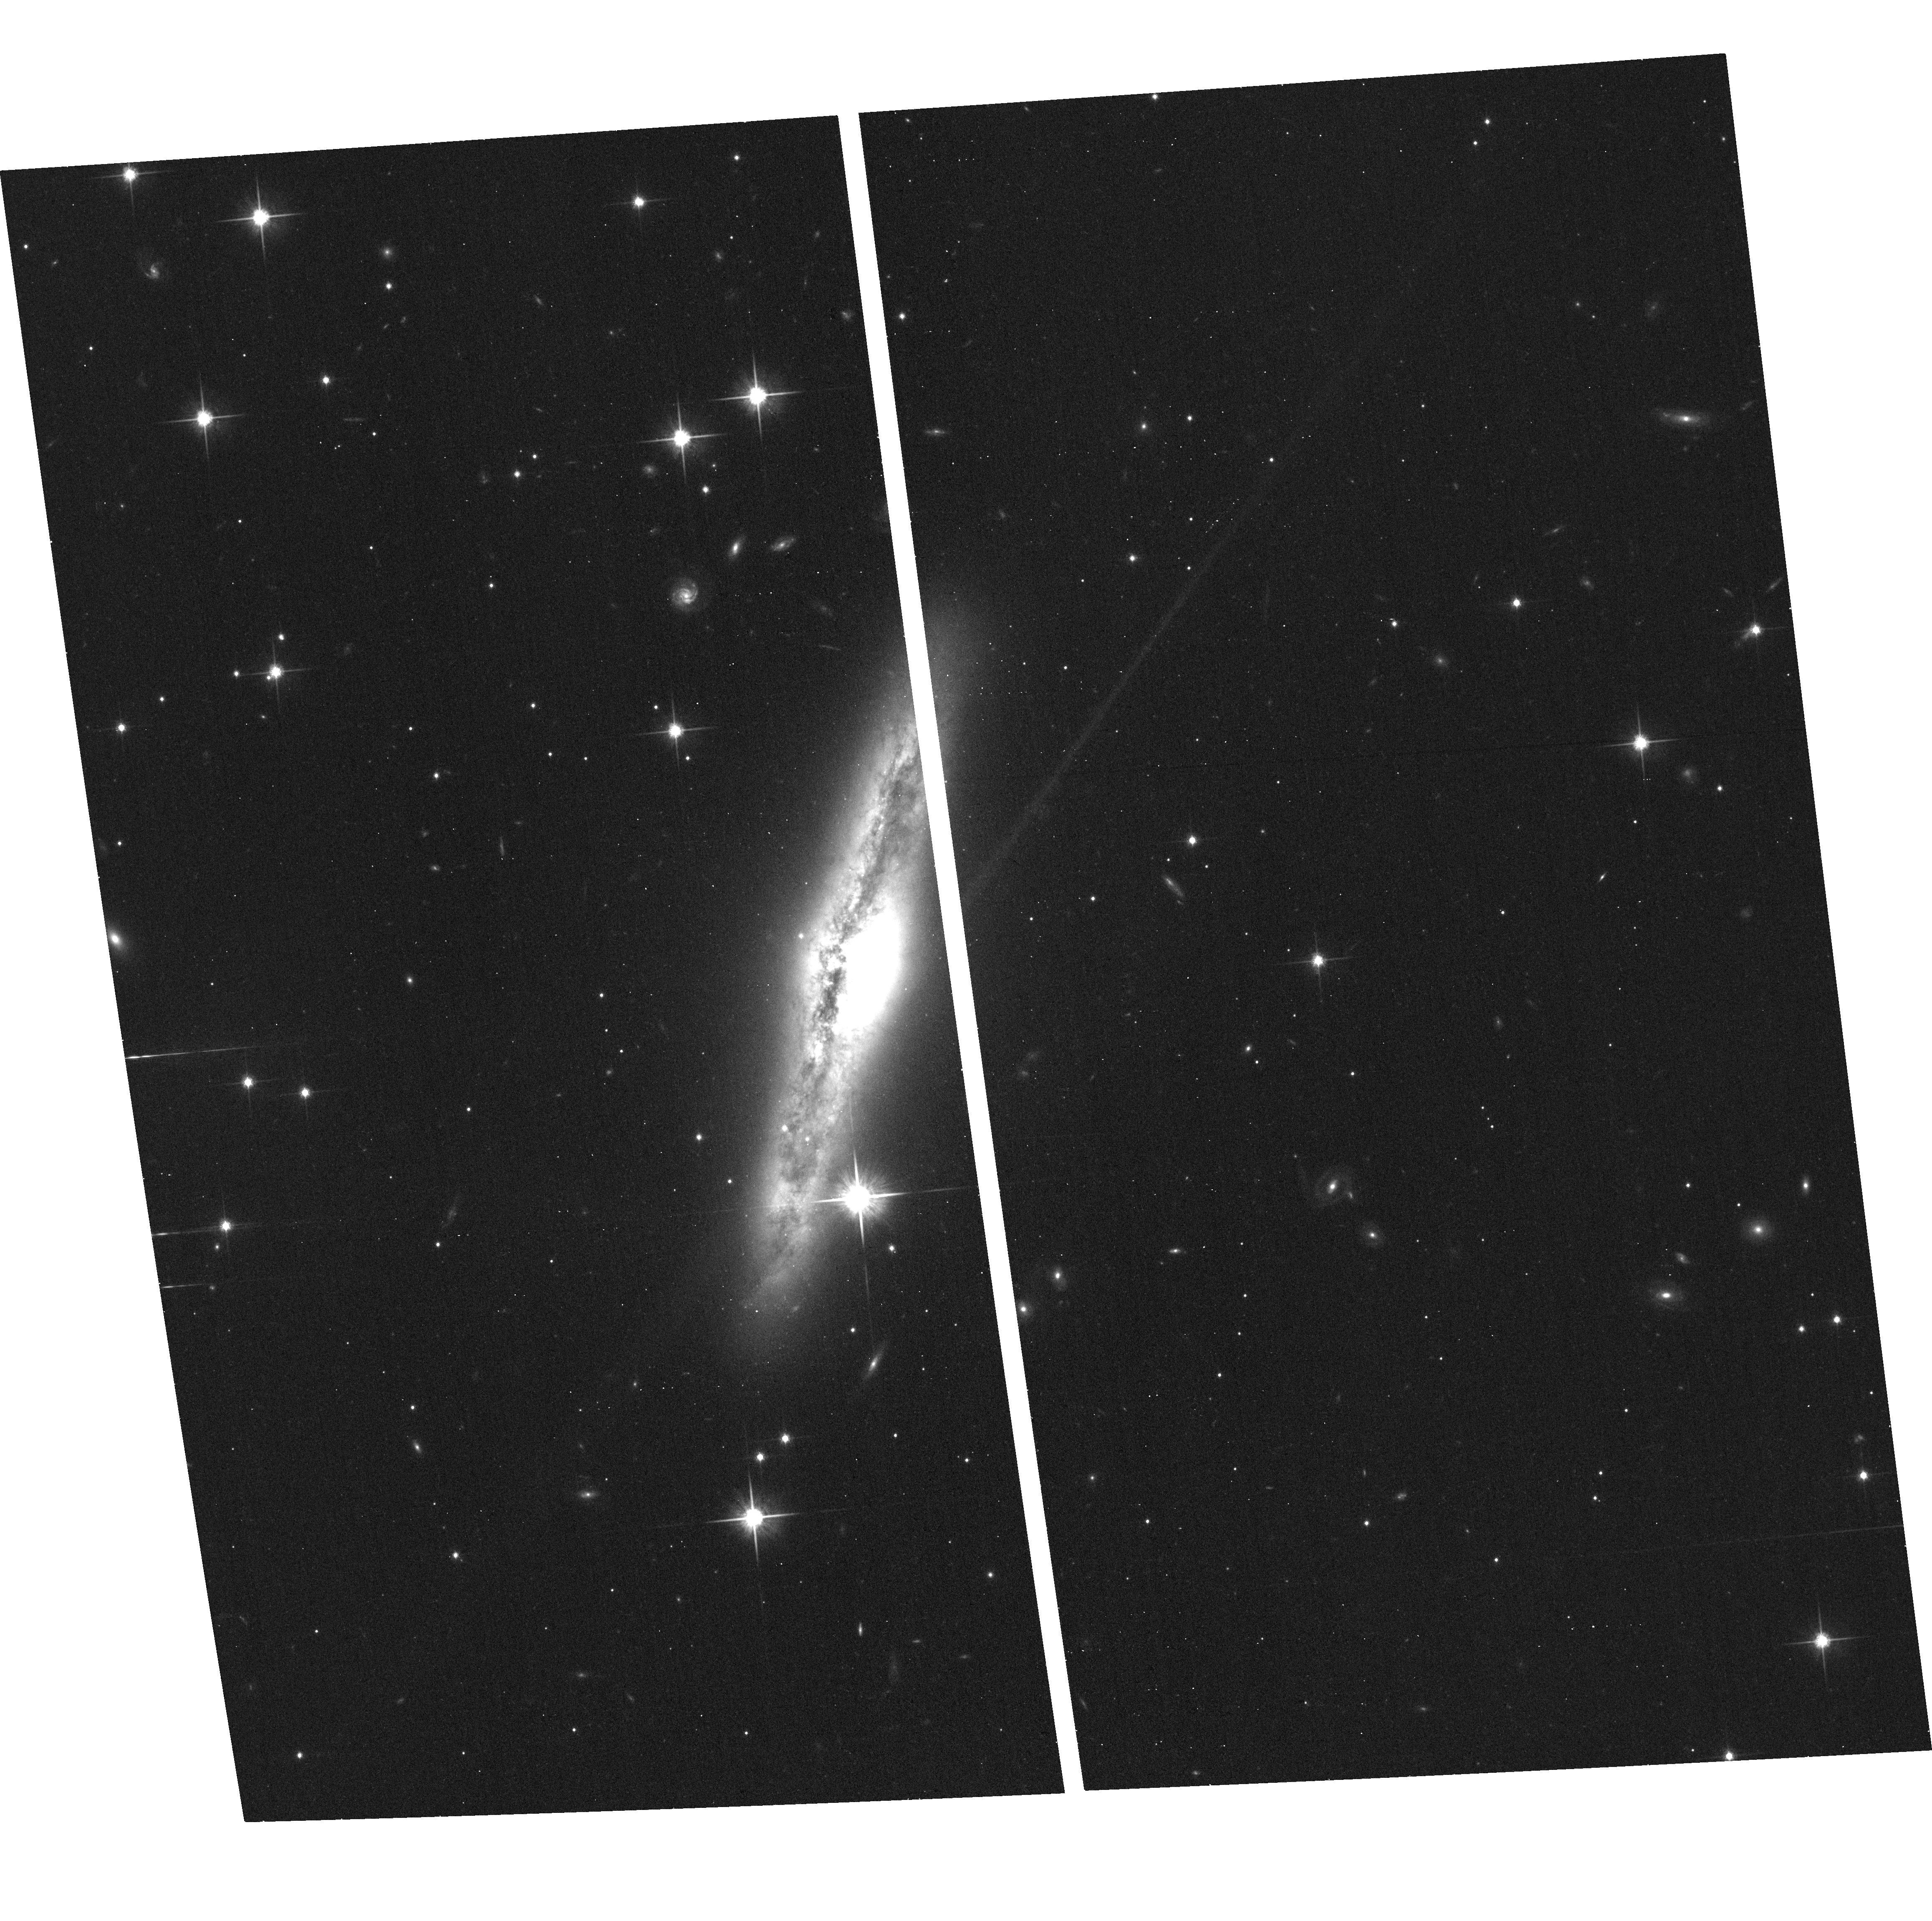
Target: IR05414+5840
Instrument: ACS/WFC
Filter: F814W
Exposure: 10 min
Observation ID: hst_11604_12_acs_wfc_f814w_jb6e12

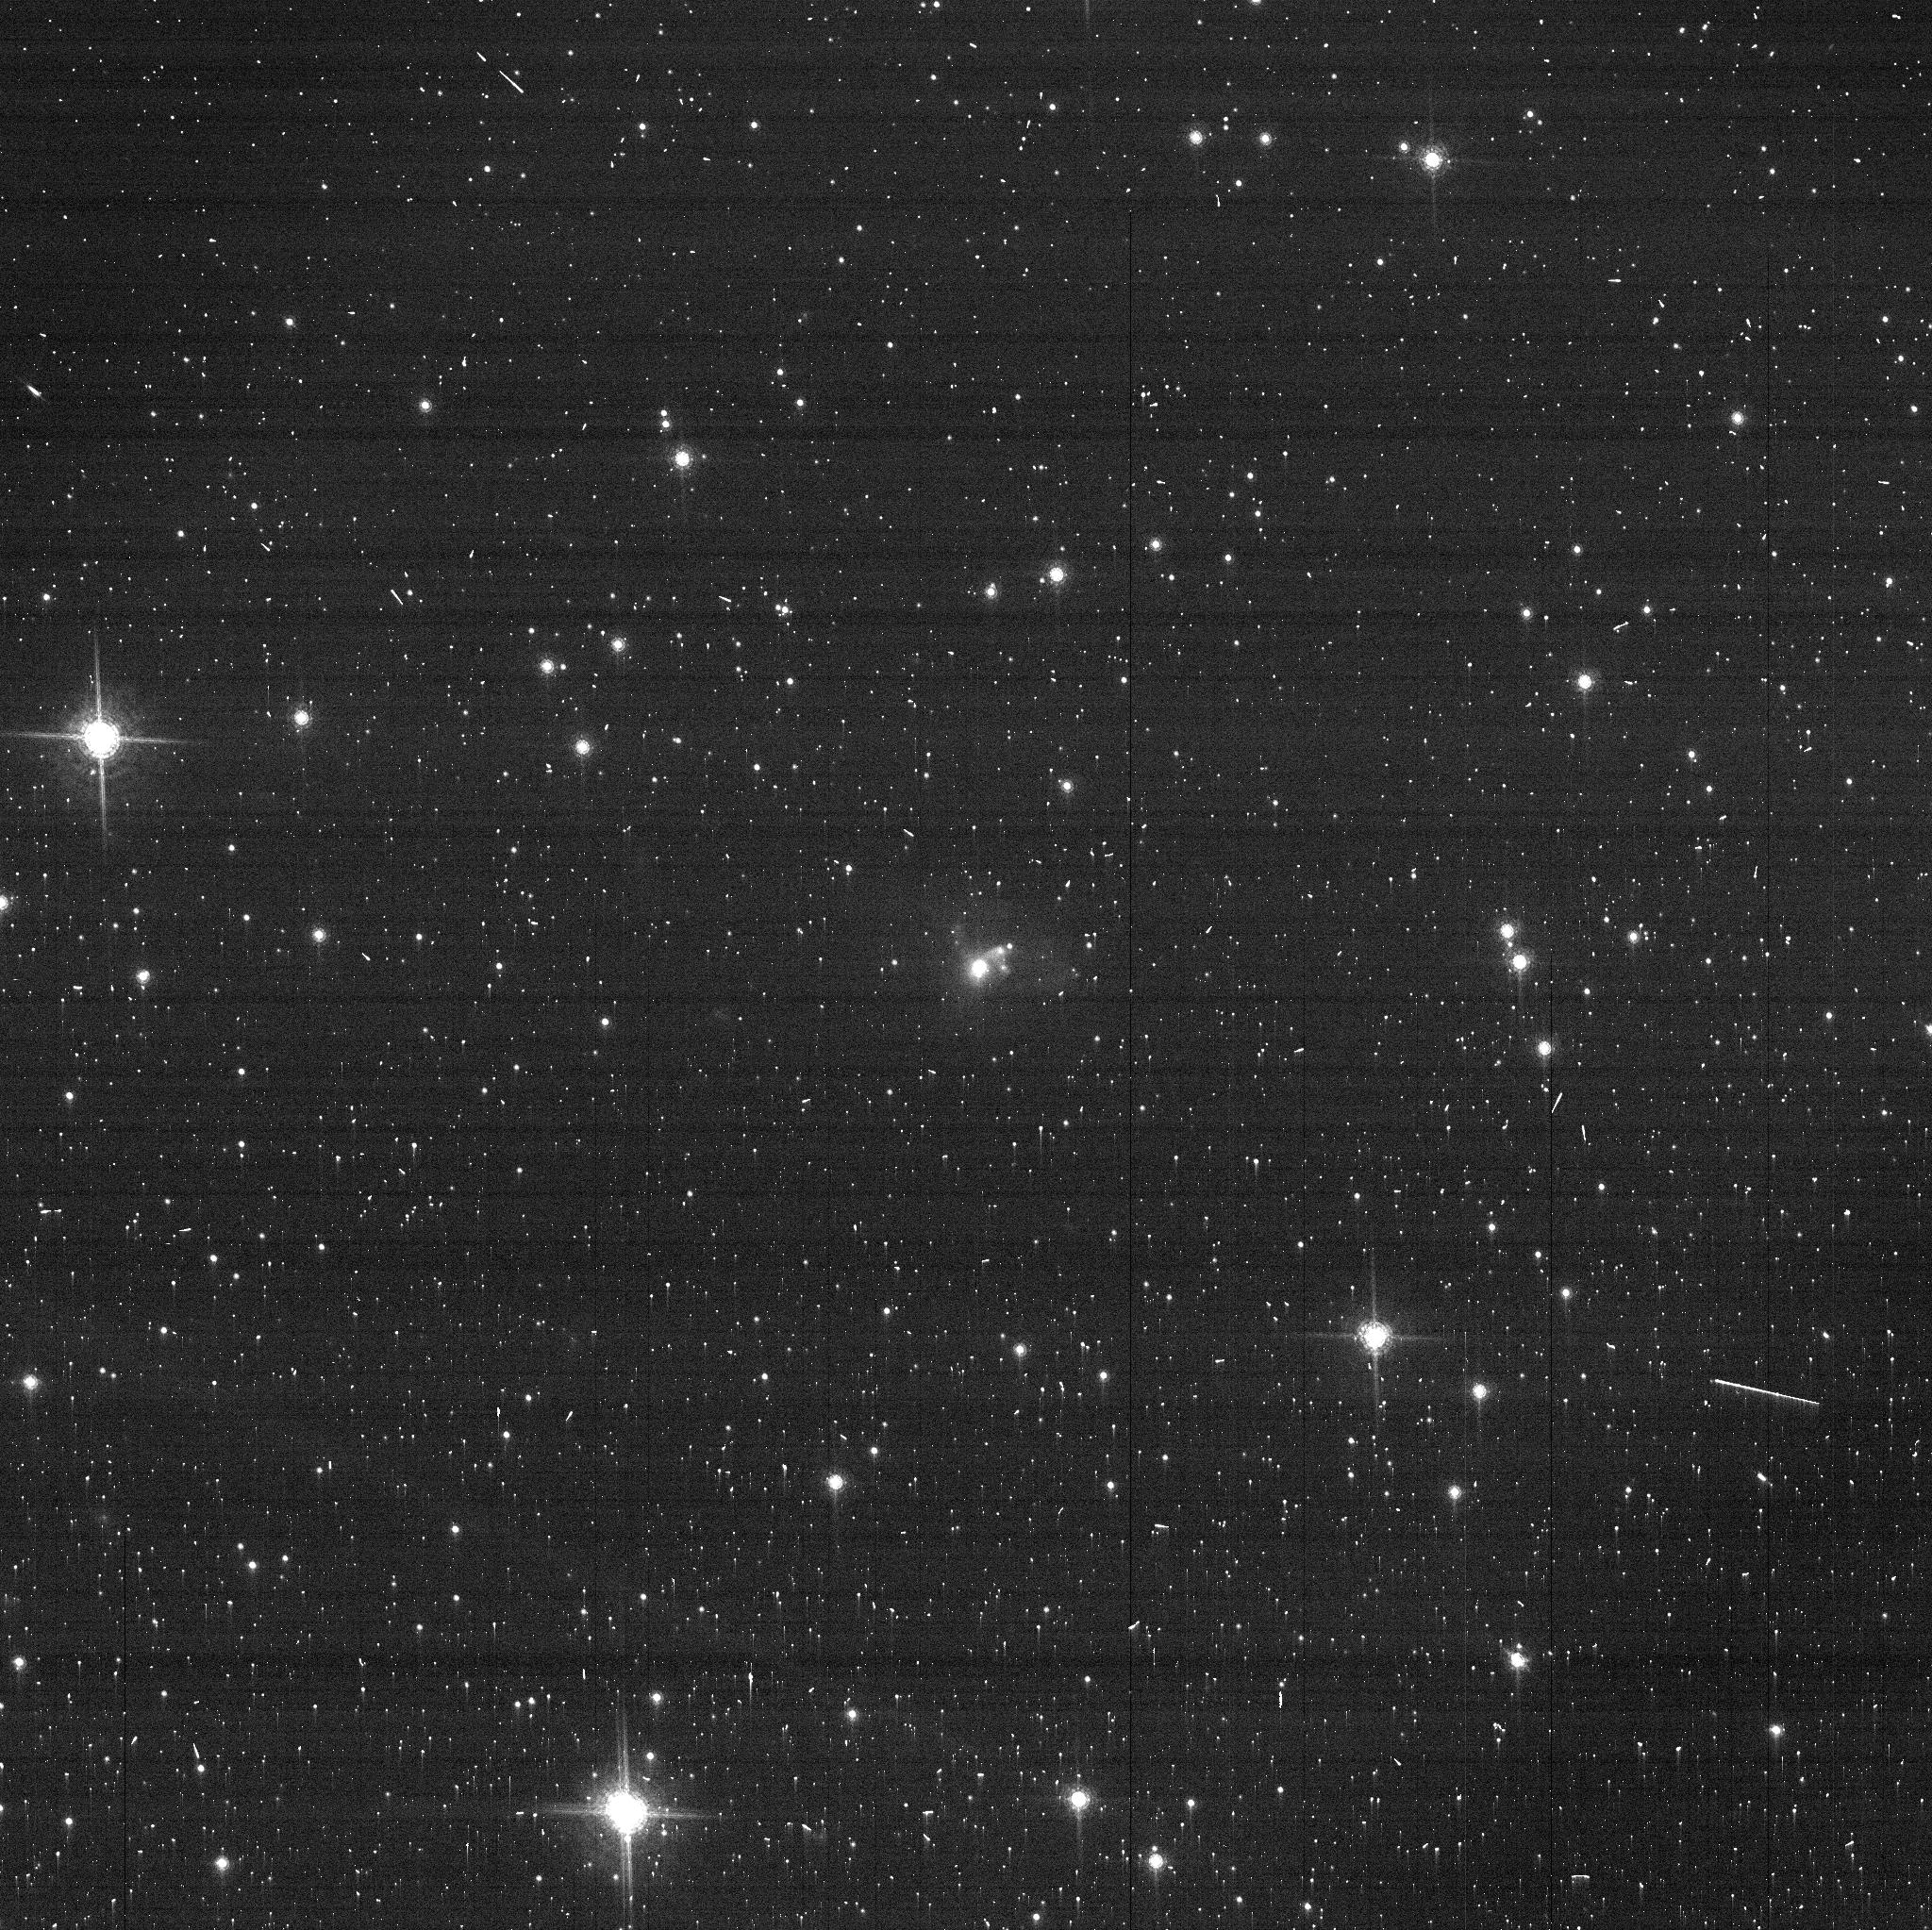
Target: IR19154+2704
Instrument: ACS/WFC
Filter: FR914M
Exposure: 3 min
Observation ID: jb6e80aqq

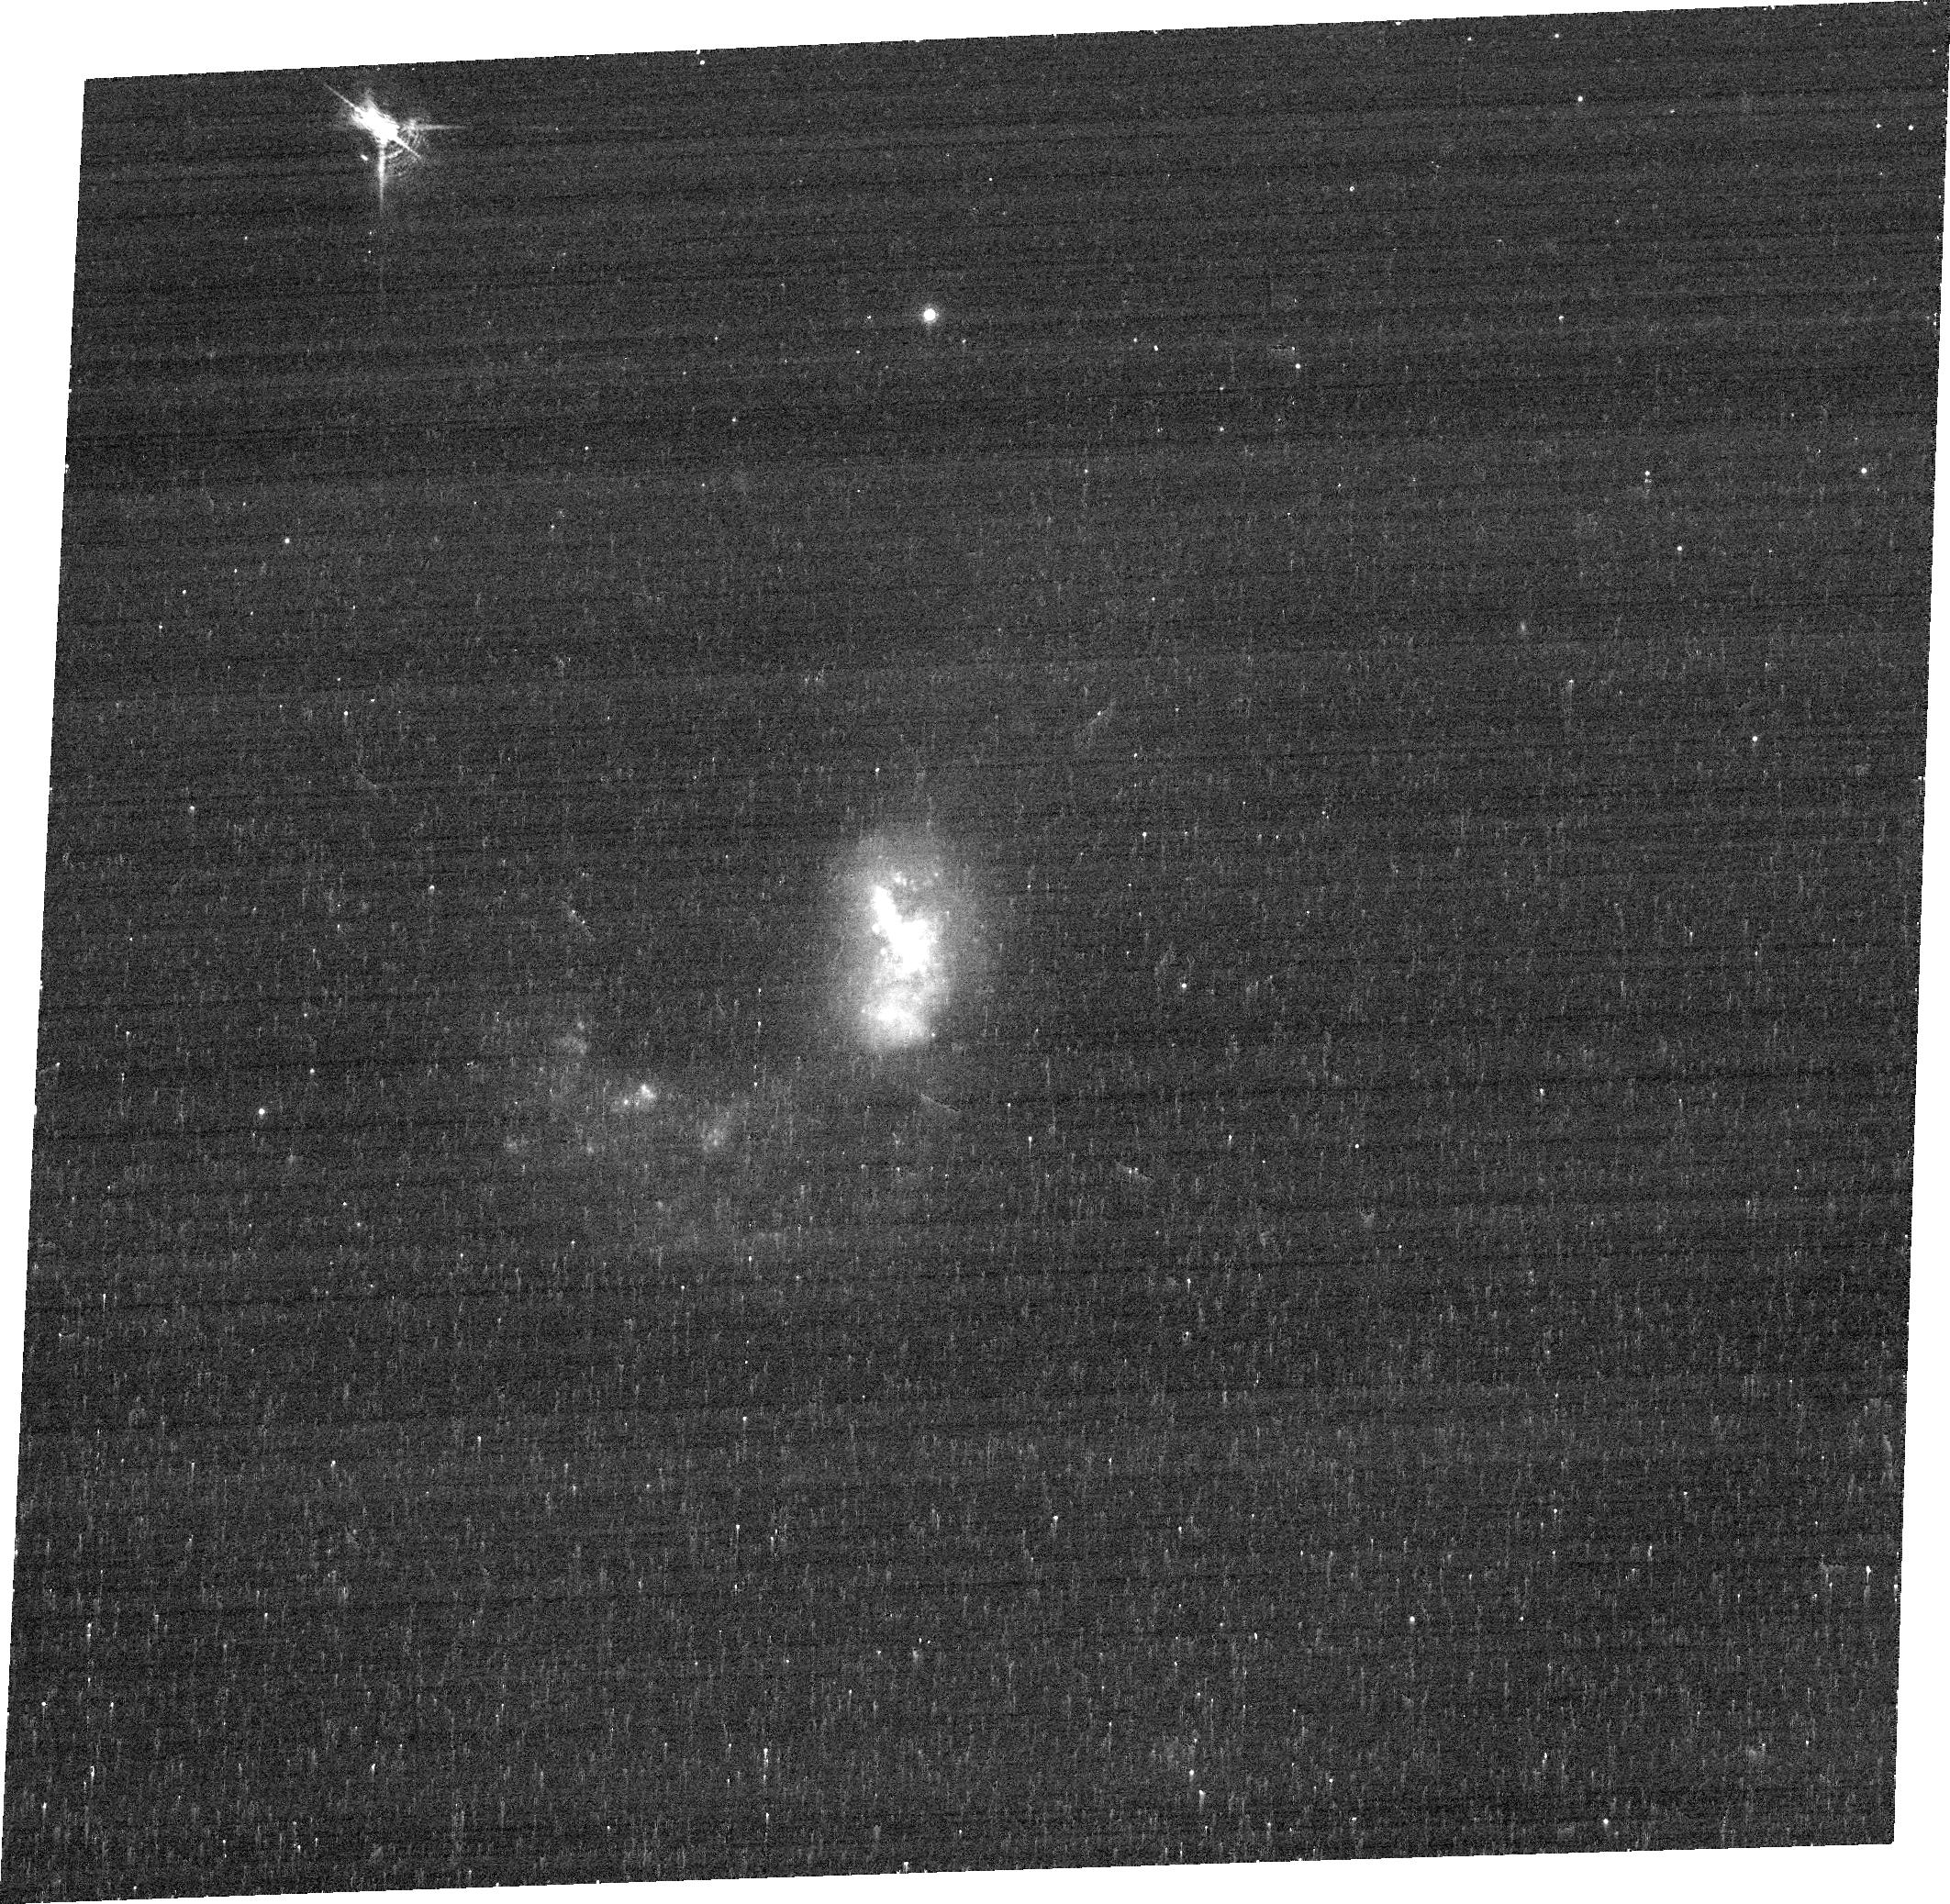
Target: IR10039-3338
Instrument: ACS/WFC
Filter: FR656N
Exposure: 10 min
Observation ID: jb6e27010

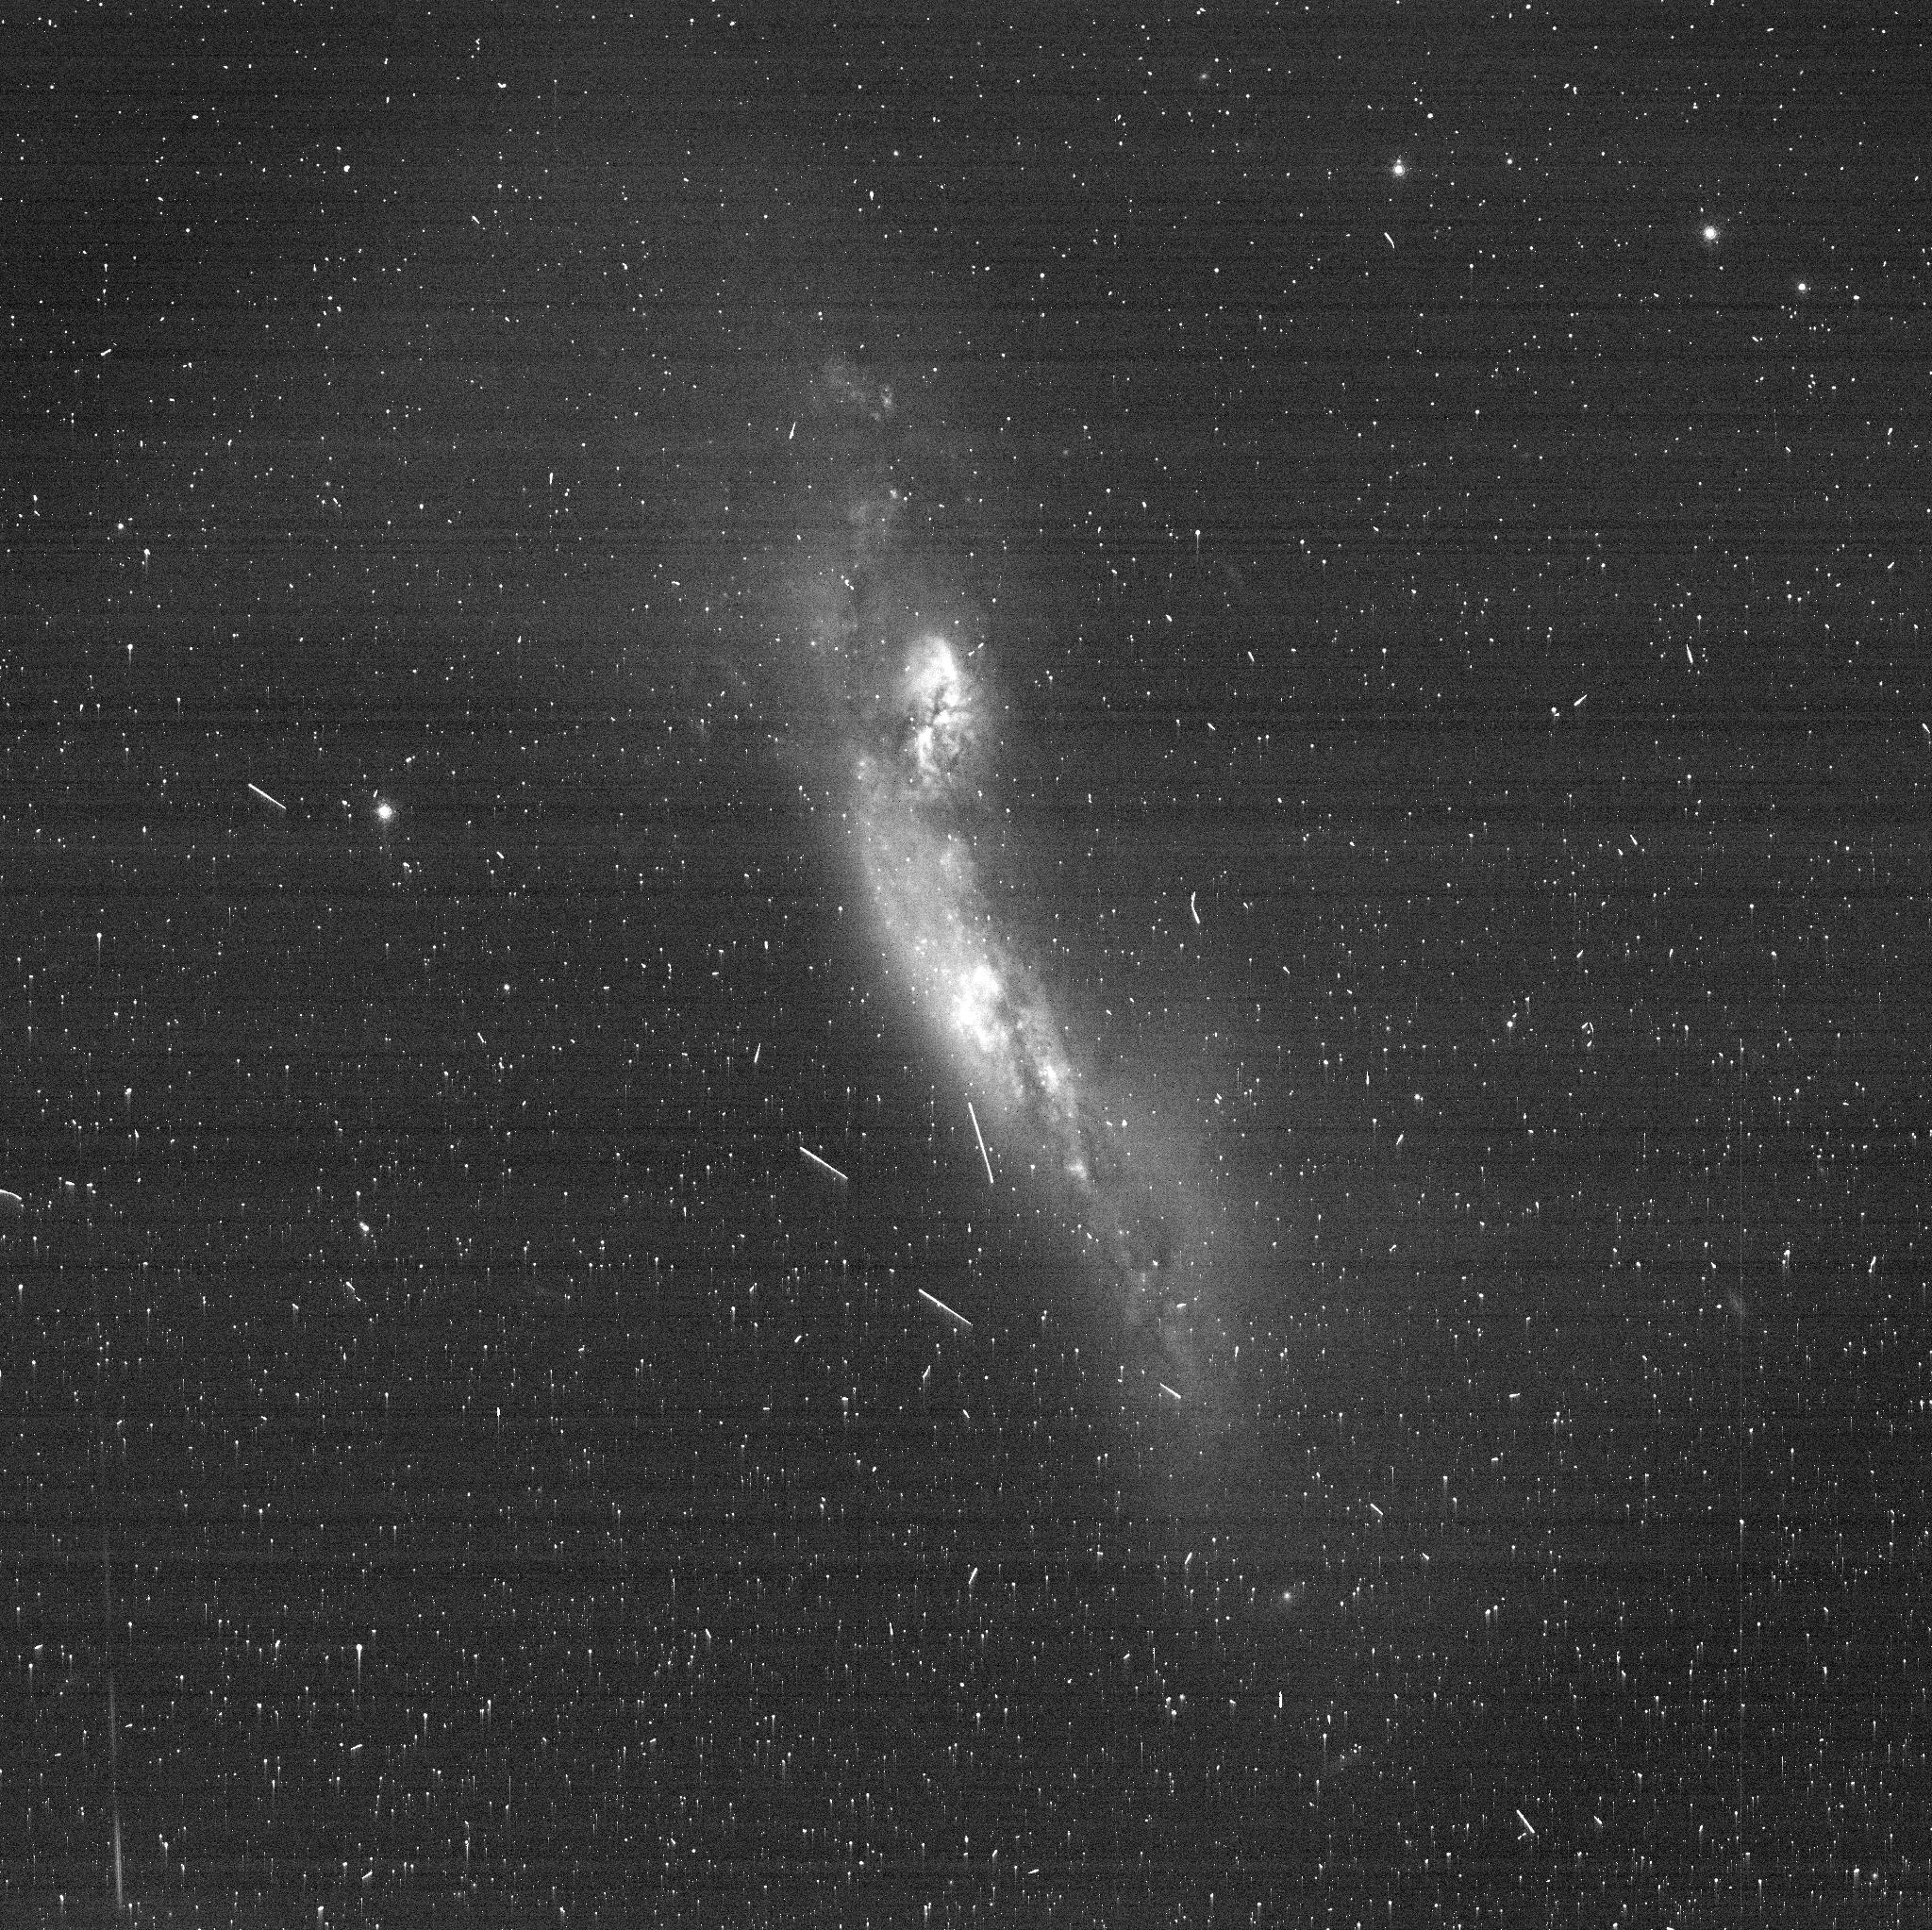
Target: IR17526+3253
Instrument: ACS/WFC
Filter: FR914M
Exposure: 3 min
Observation ID: jb6e57iwq

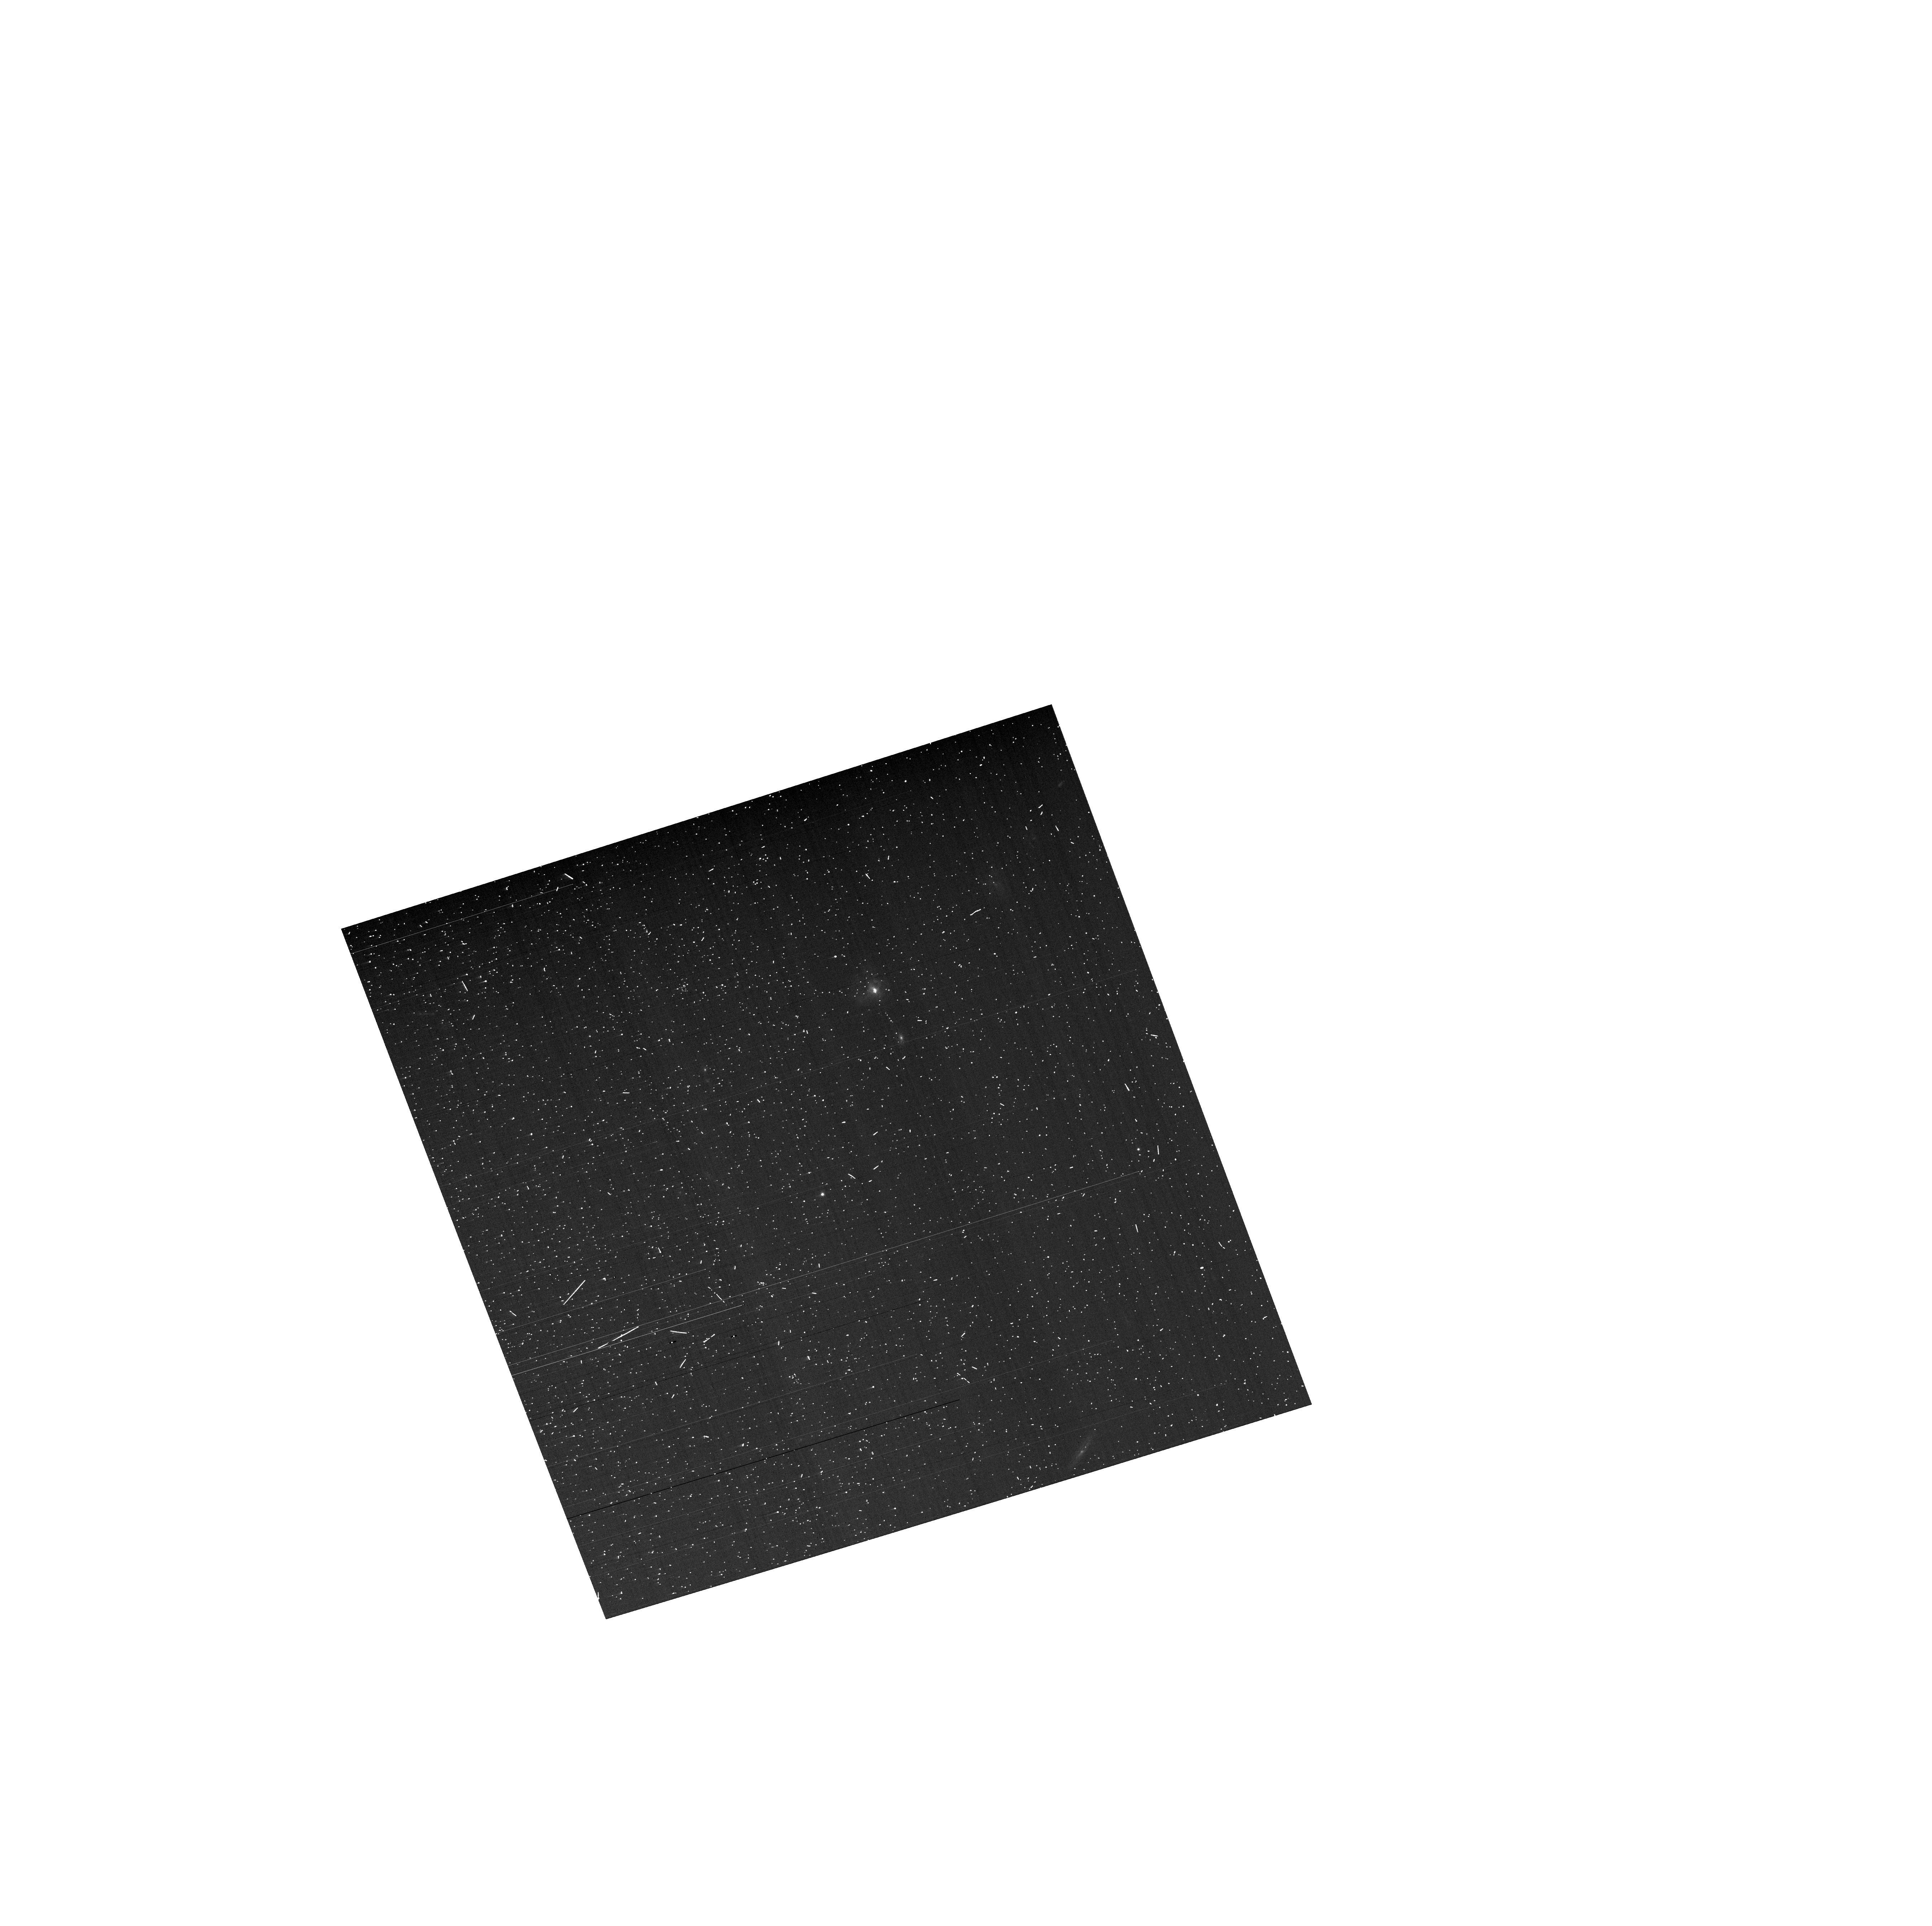
Target: IR13218+0552
Instrument: ACS/WFC
Filter: F550M
Exposure: 3 min
Observation ID: hst_11604_41_acs_wfc_f550m_jb6e41

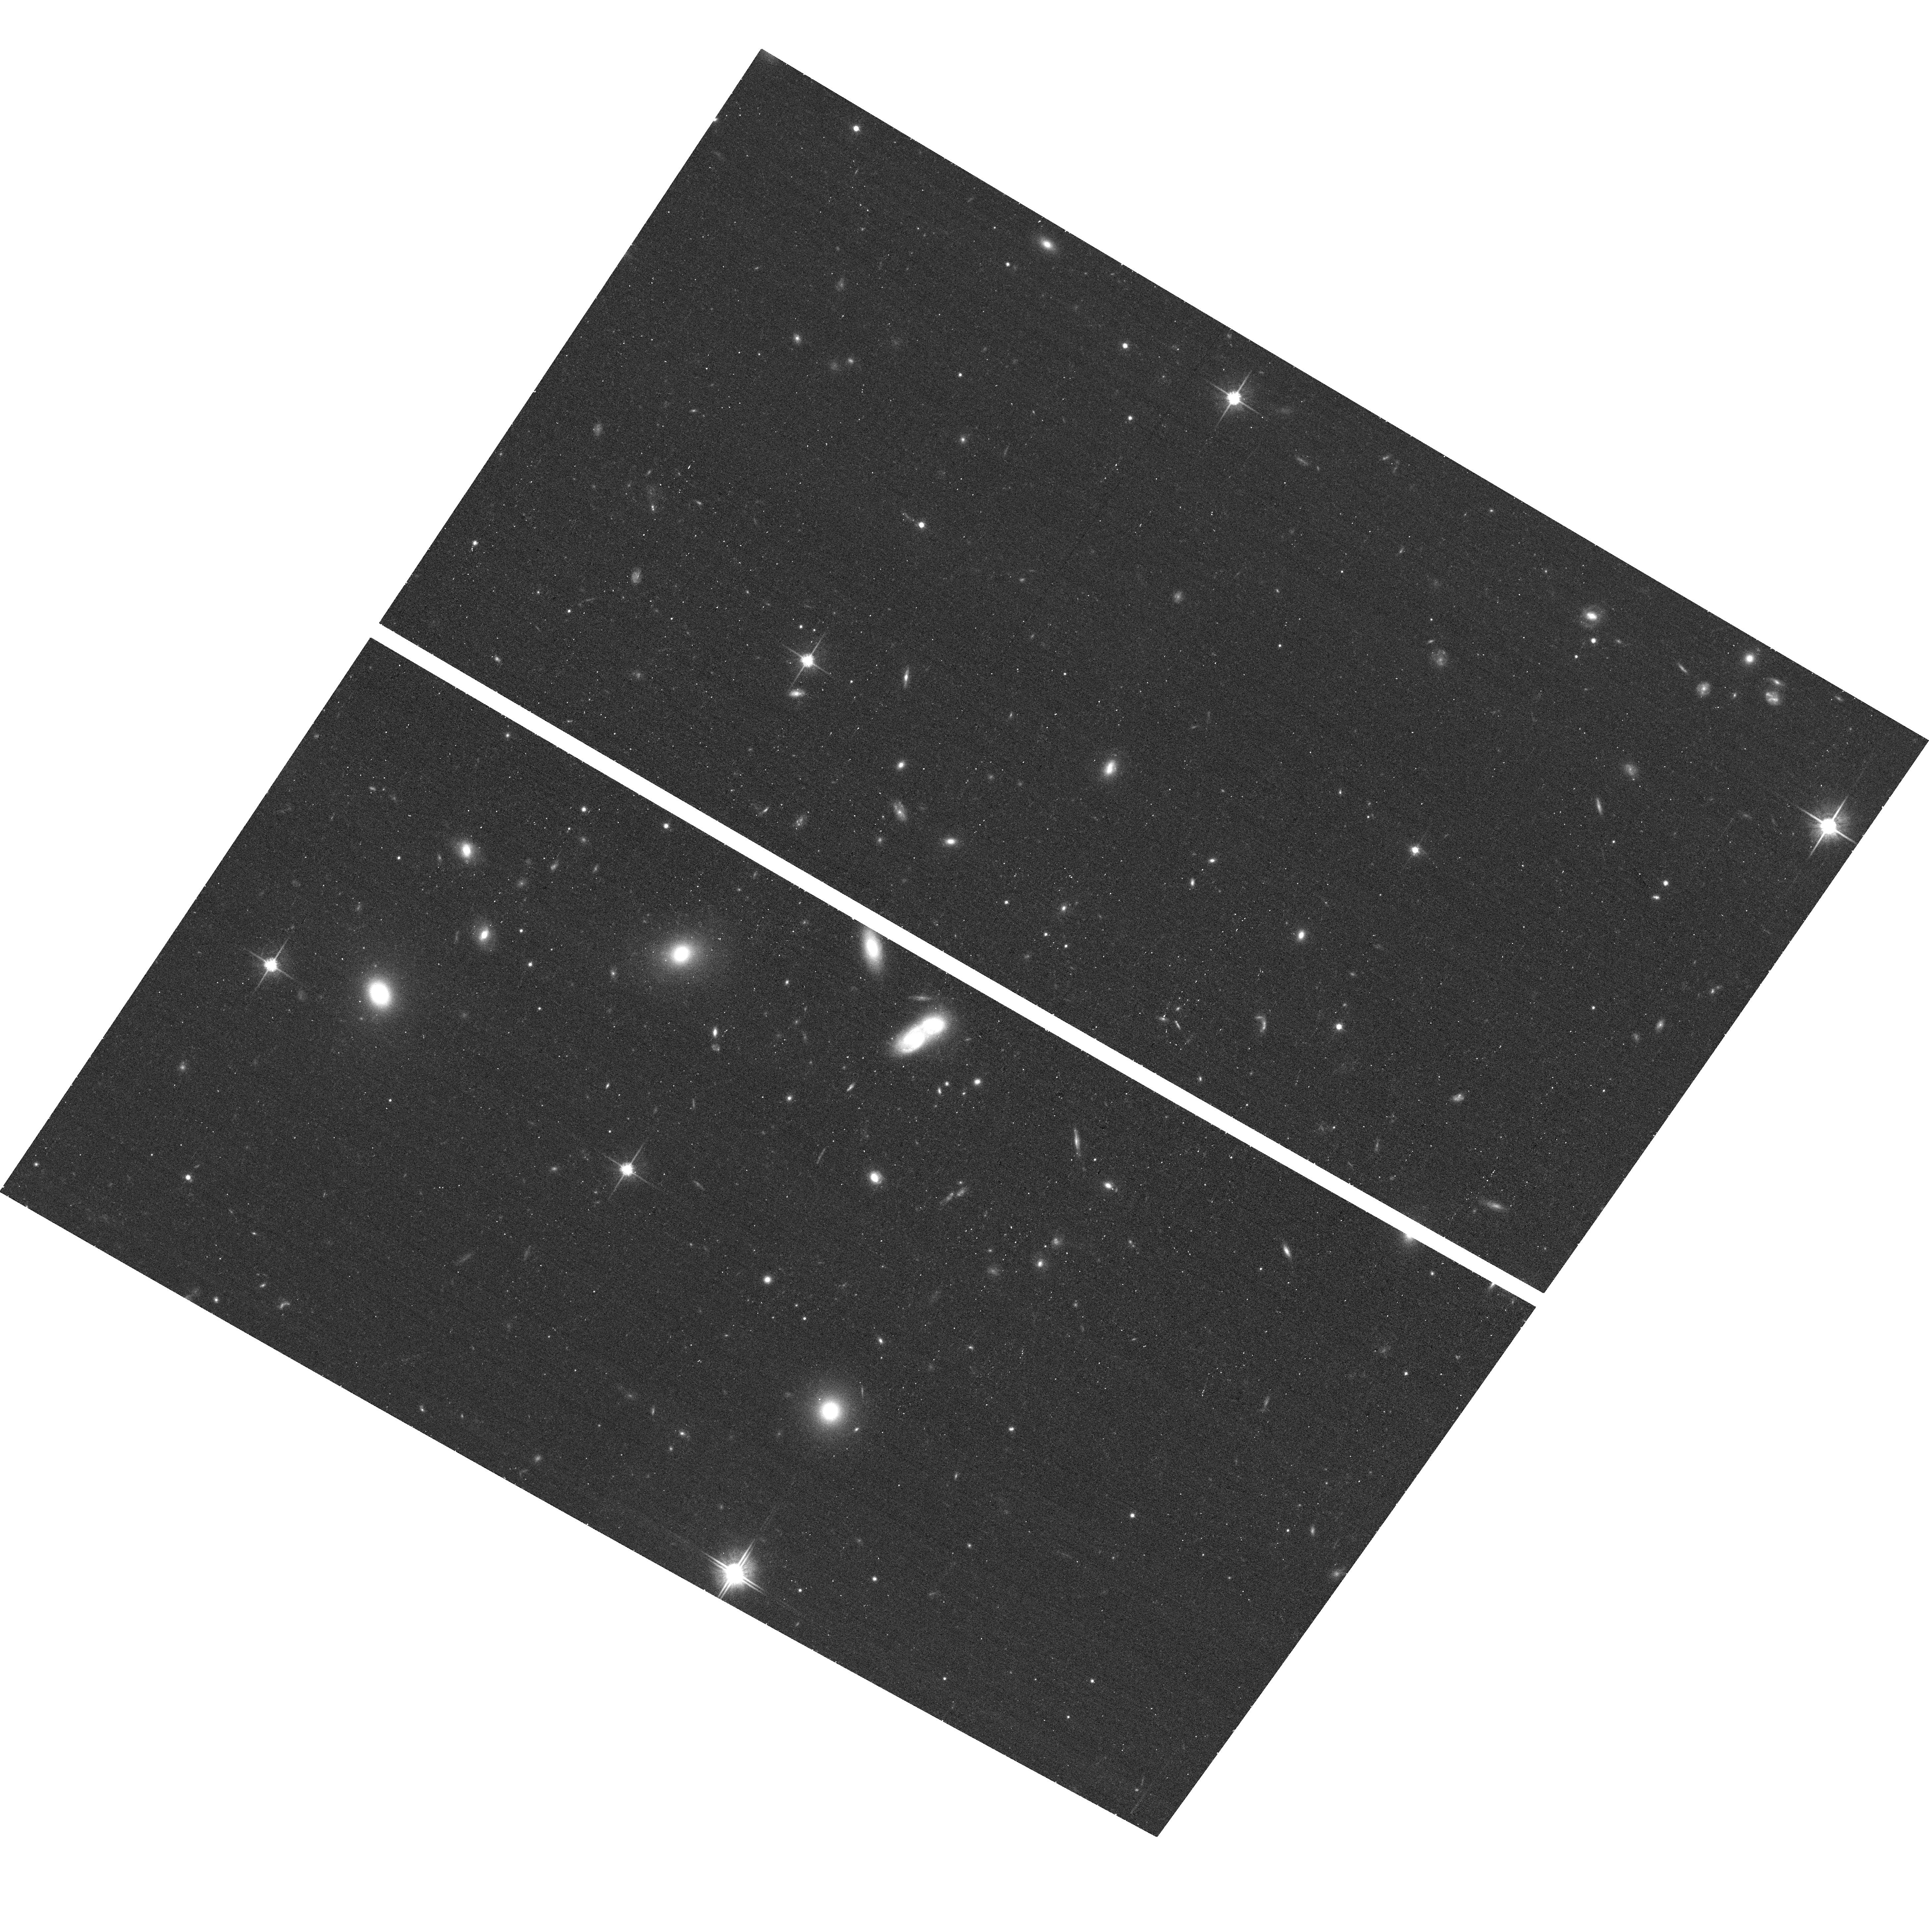
Target: IR15587+1609
Instrument: ACS/WFC
Filter: F814W
Exposure: 10 min
Observation ID: hst_11604_50_acs_wfc_f814w_jb6e50

The Nuclear Structure of OH Megamaser Galaxies (PI: Robinson, Andrew)

We propose a snapshot survey of a complete sample of 80 OH megamaser galaxies. Each galaxy will be imaged with the ACS/WFC through F814W and a linear ramp filter (FR656N or FR716N or FR782N or FR853N) allowing us to study both the spheroid and the gas morphology in Halpha + [N II]. We will use the 9% ramps FR647M (5370-7570 ?) centred at 7000 ? and FR914M (7570-10, 719 ?) 8000 ? for continuum subtraction for the high and low z objects respectively. OH megamaser galaxies (OHMG) form an important class of ultraluminous IR-galaxies (ULIRGs) whose maser lines emit QSO-like luminosities. ULIRGs in general are associated with recent mergers but it is often unclear whether their power output is dominated by starbursts or a hidden QSO because of the high absorbing columns which hide their nuclei even at X-ray wavelengths. In contrast, OHMG exhibit strong evidence for the presence of an energetically important and recently triggered active nucleus. In particular it is clear that much of the gas must have already collasped to form a nuclear disk which my be the progenitor of a circum-nuclear torus, a key element of the unified scheme of AGN. A great advantage of studying OHMG systems over the general ULIRG population, is that the circum-nuclear disks are effectively ?fixed? at a inner, edge on, orientation, eliminating varying inclination as a nuisance parameter. We will use the HST observations in conjunction with existing maser and spectroscopic data to construct a detailed picture of the circum-nuclear regions of a hitherto relatively neglected class of galaxy that may hold the key to understanding the relationship between galaxy mergers, nuclear star-formation. and the growth of massive black holes and the triggering of nuclear activity.